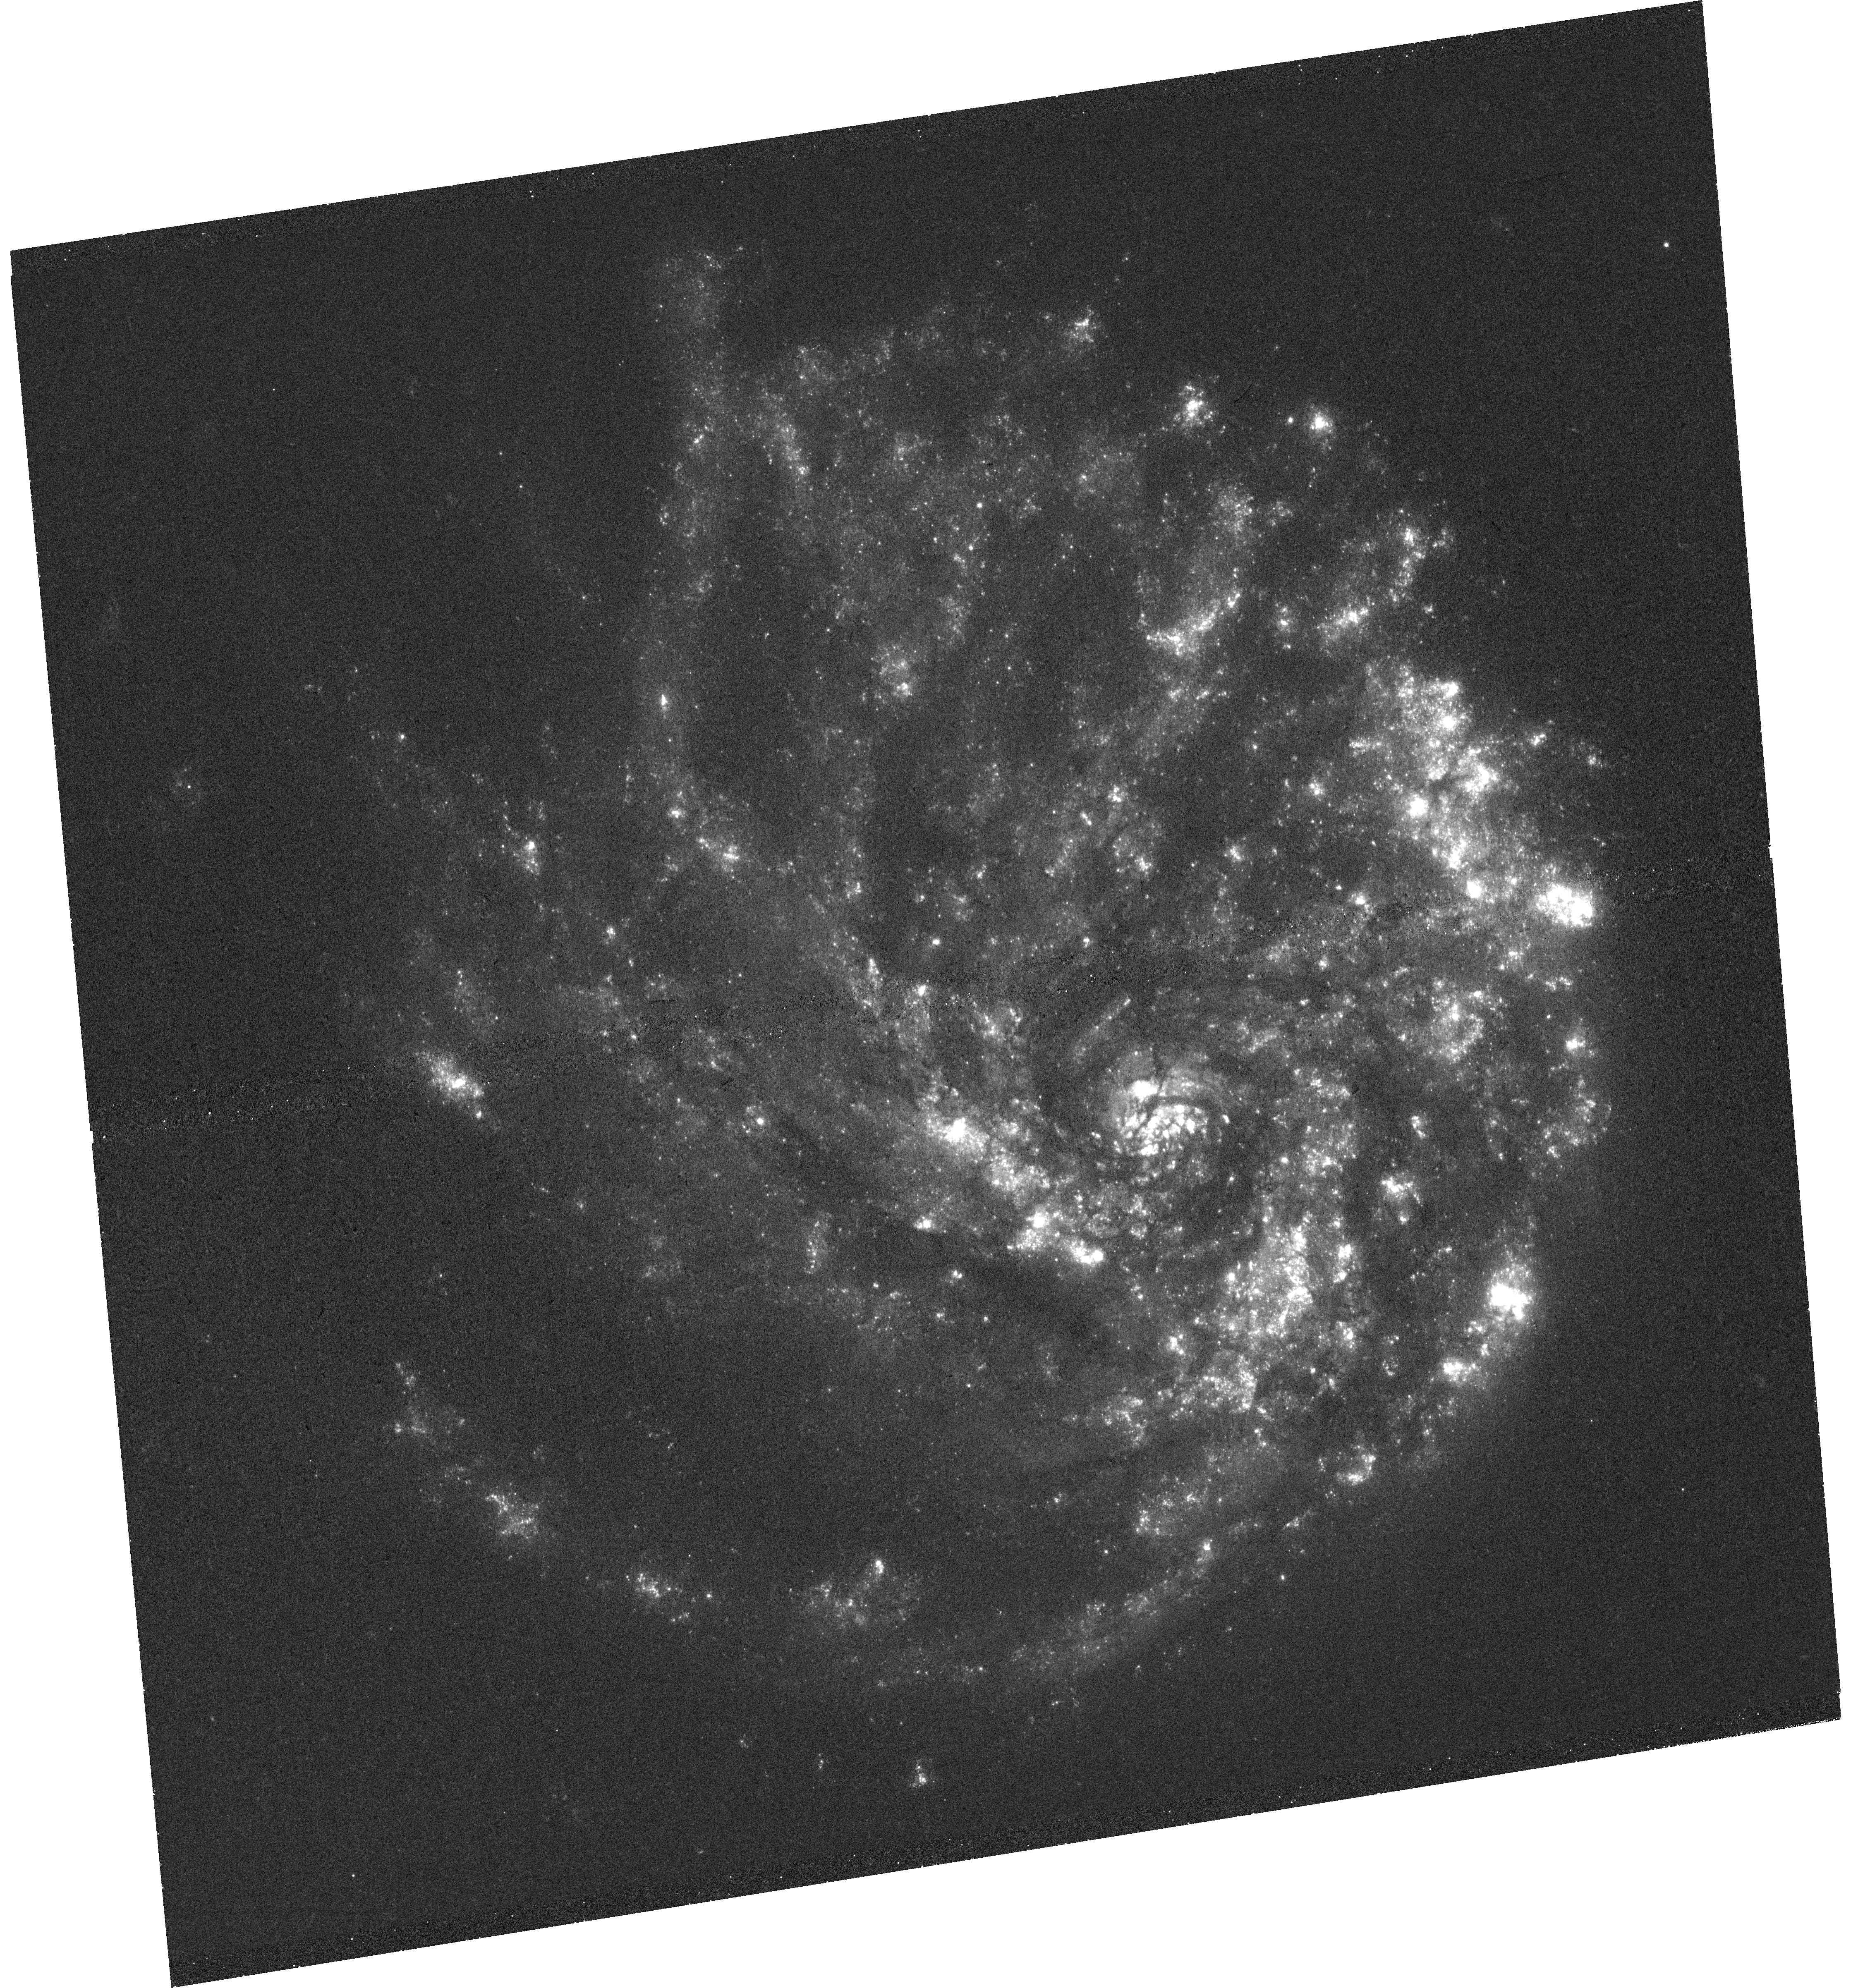
Target: NGC2276
Instrument: WFC3/UVIS
Filter: F336W
Exposure: 47 min
Observation ID: hst_15615_04_wfc3_uvis_f336w_idwx04

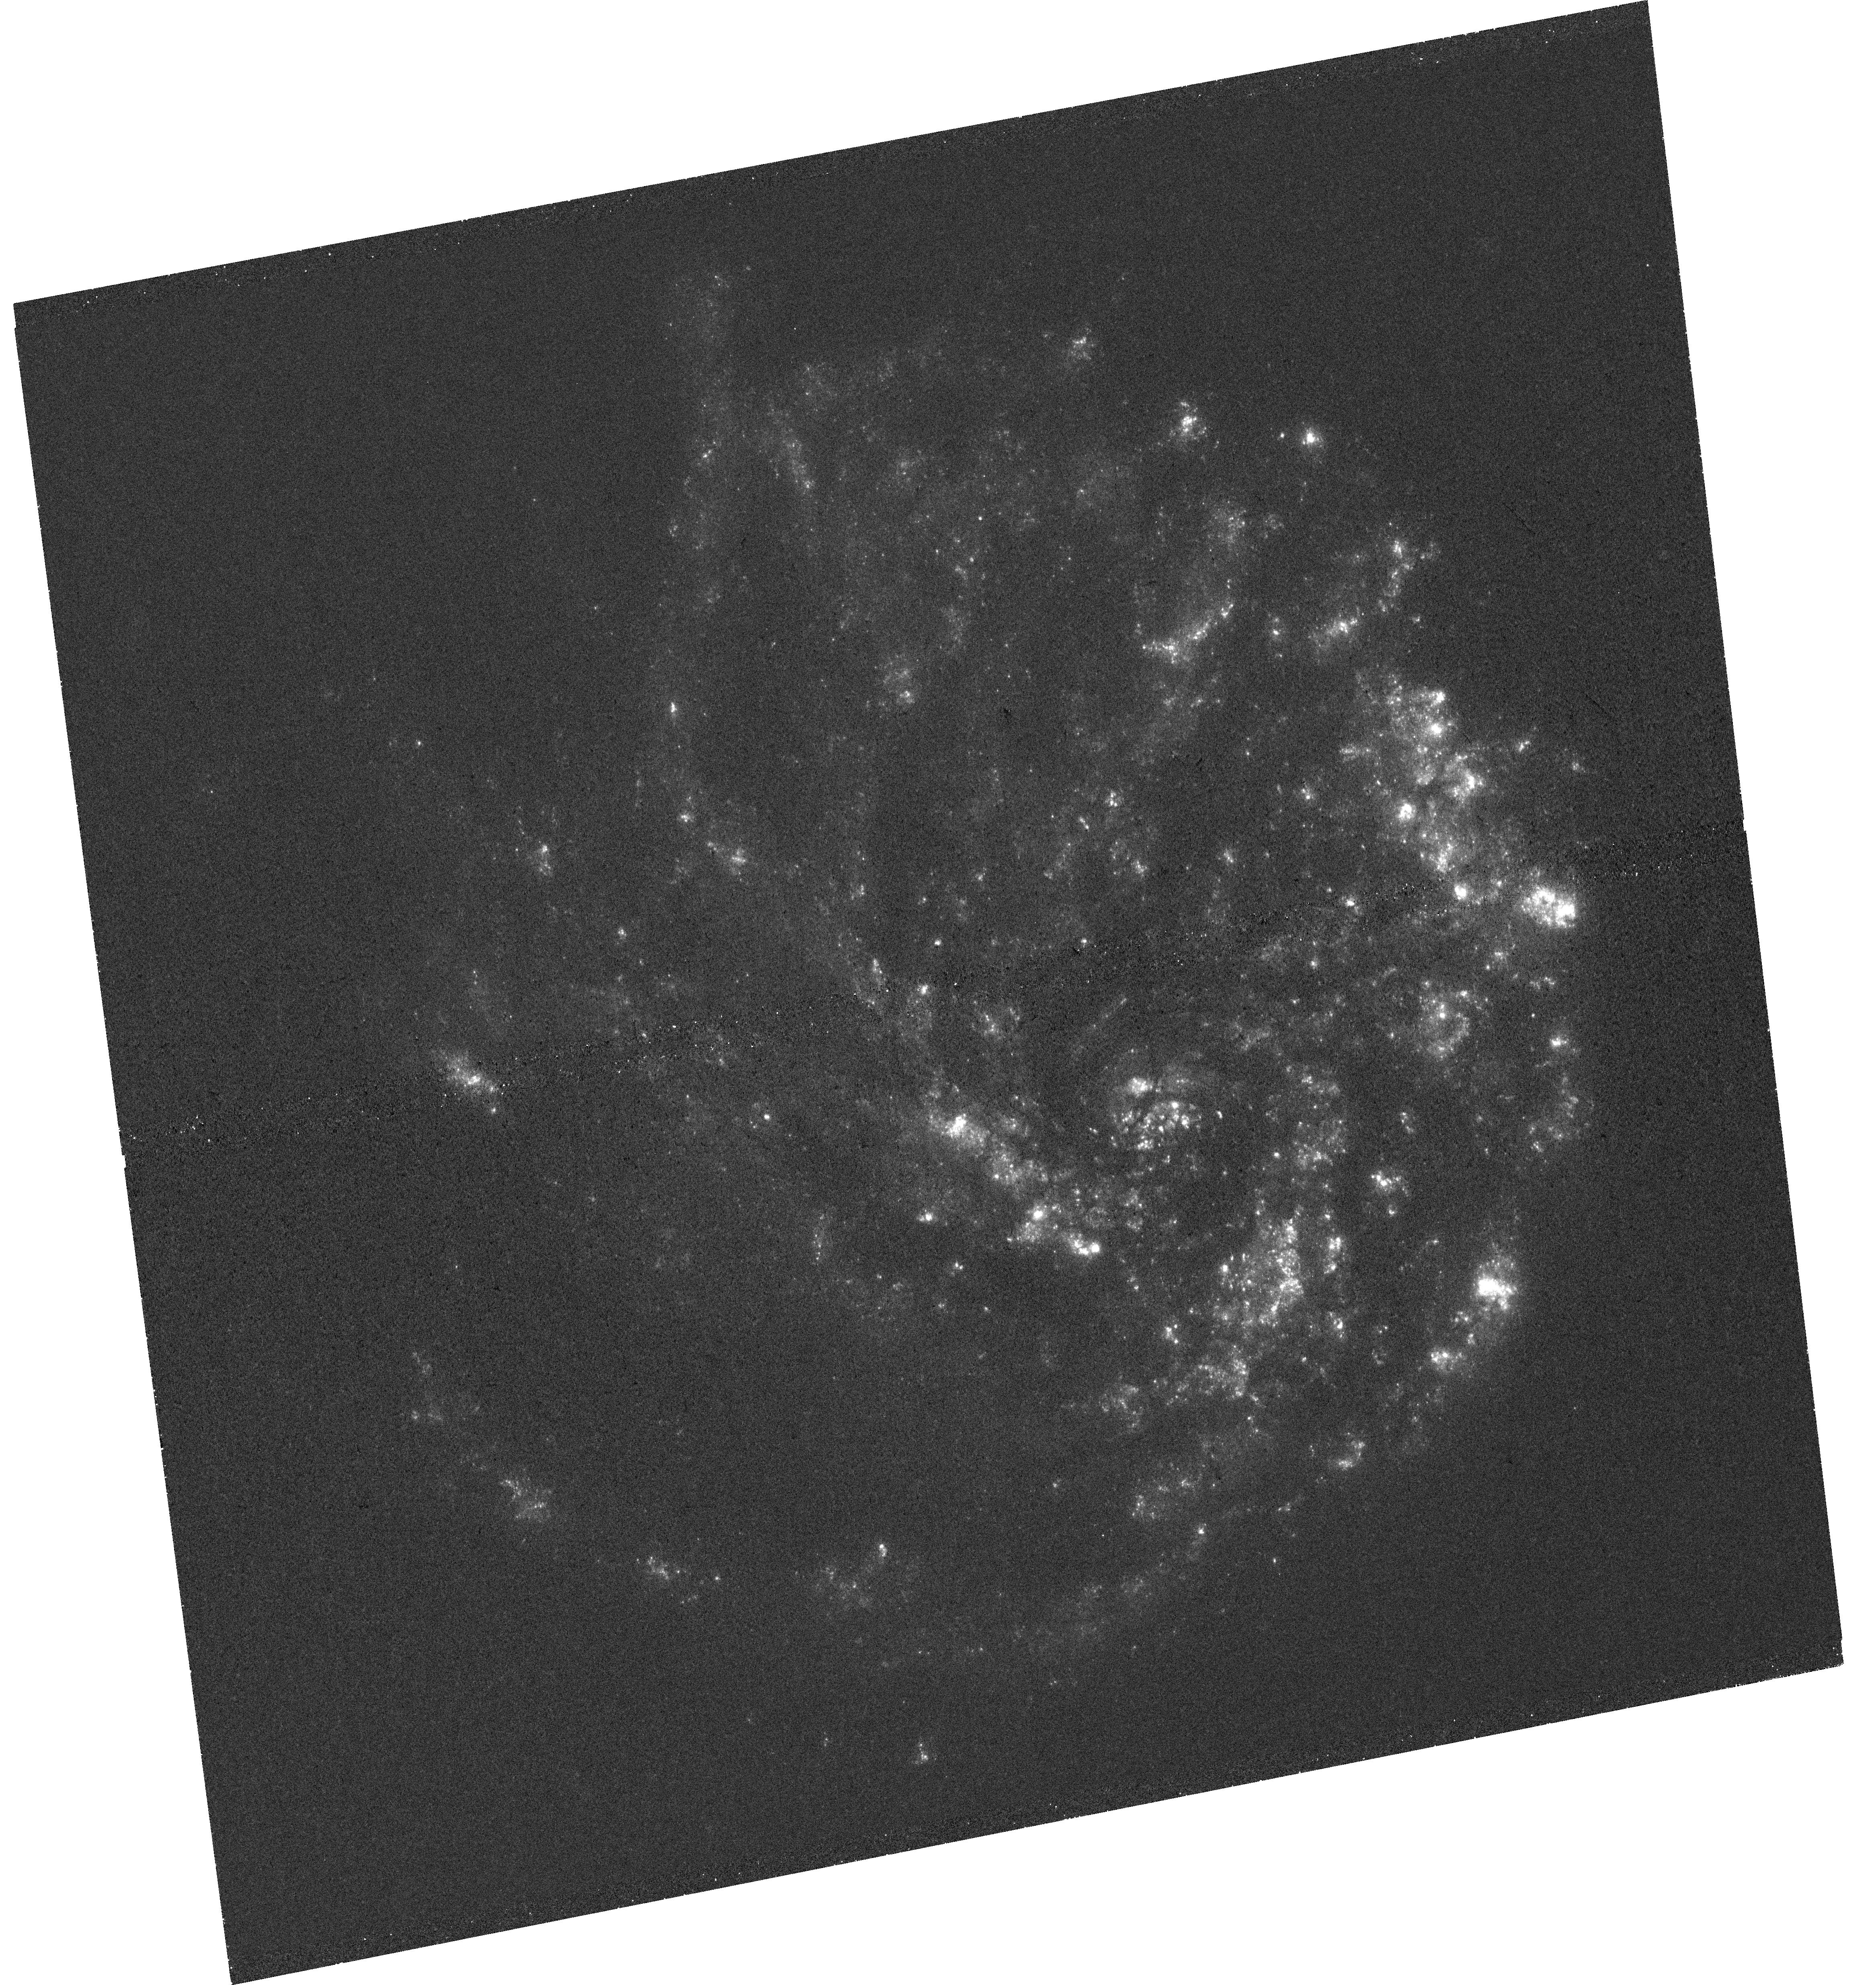
Target: NGC2276
Instrument: WFC3/UVIS
Filter: F275W
Exposure: 47 min
Observation ID: hst_15615_05_wfc3_uvis_f275w_idwx05

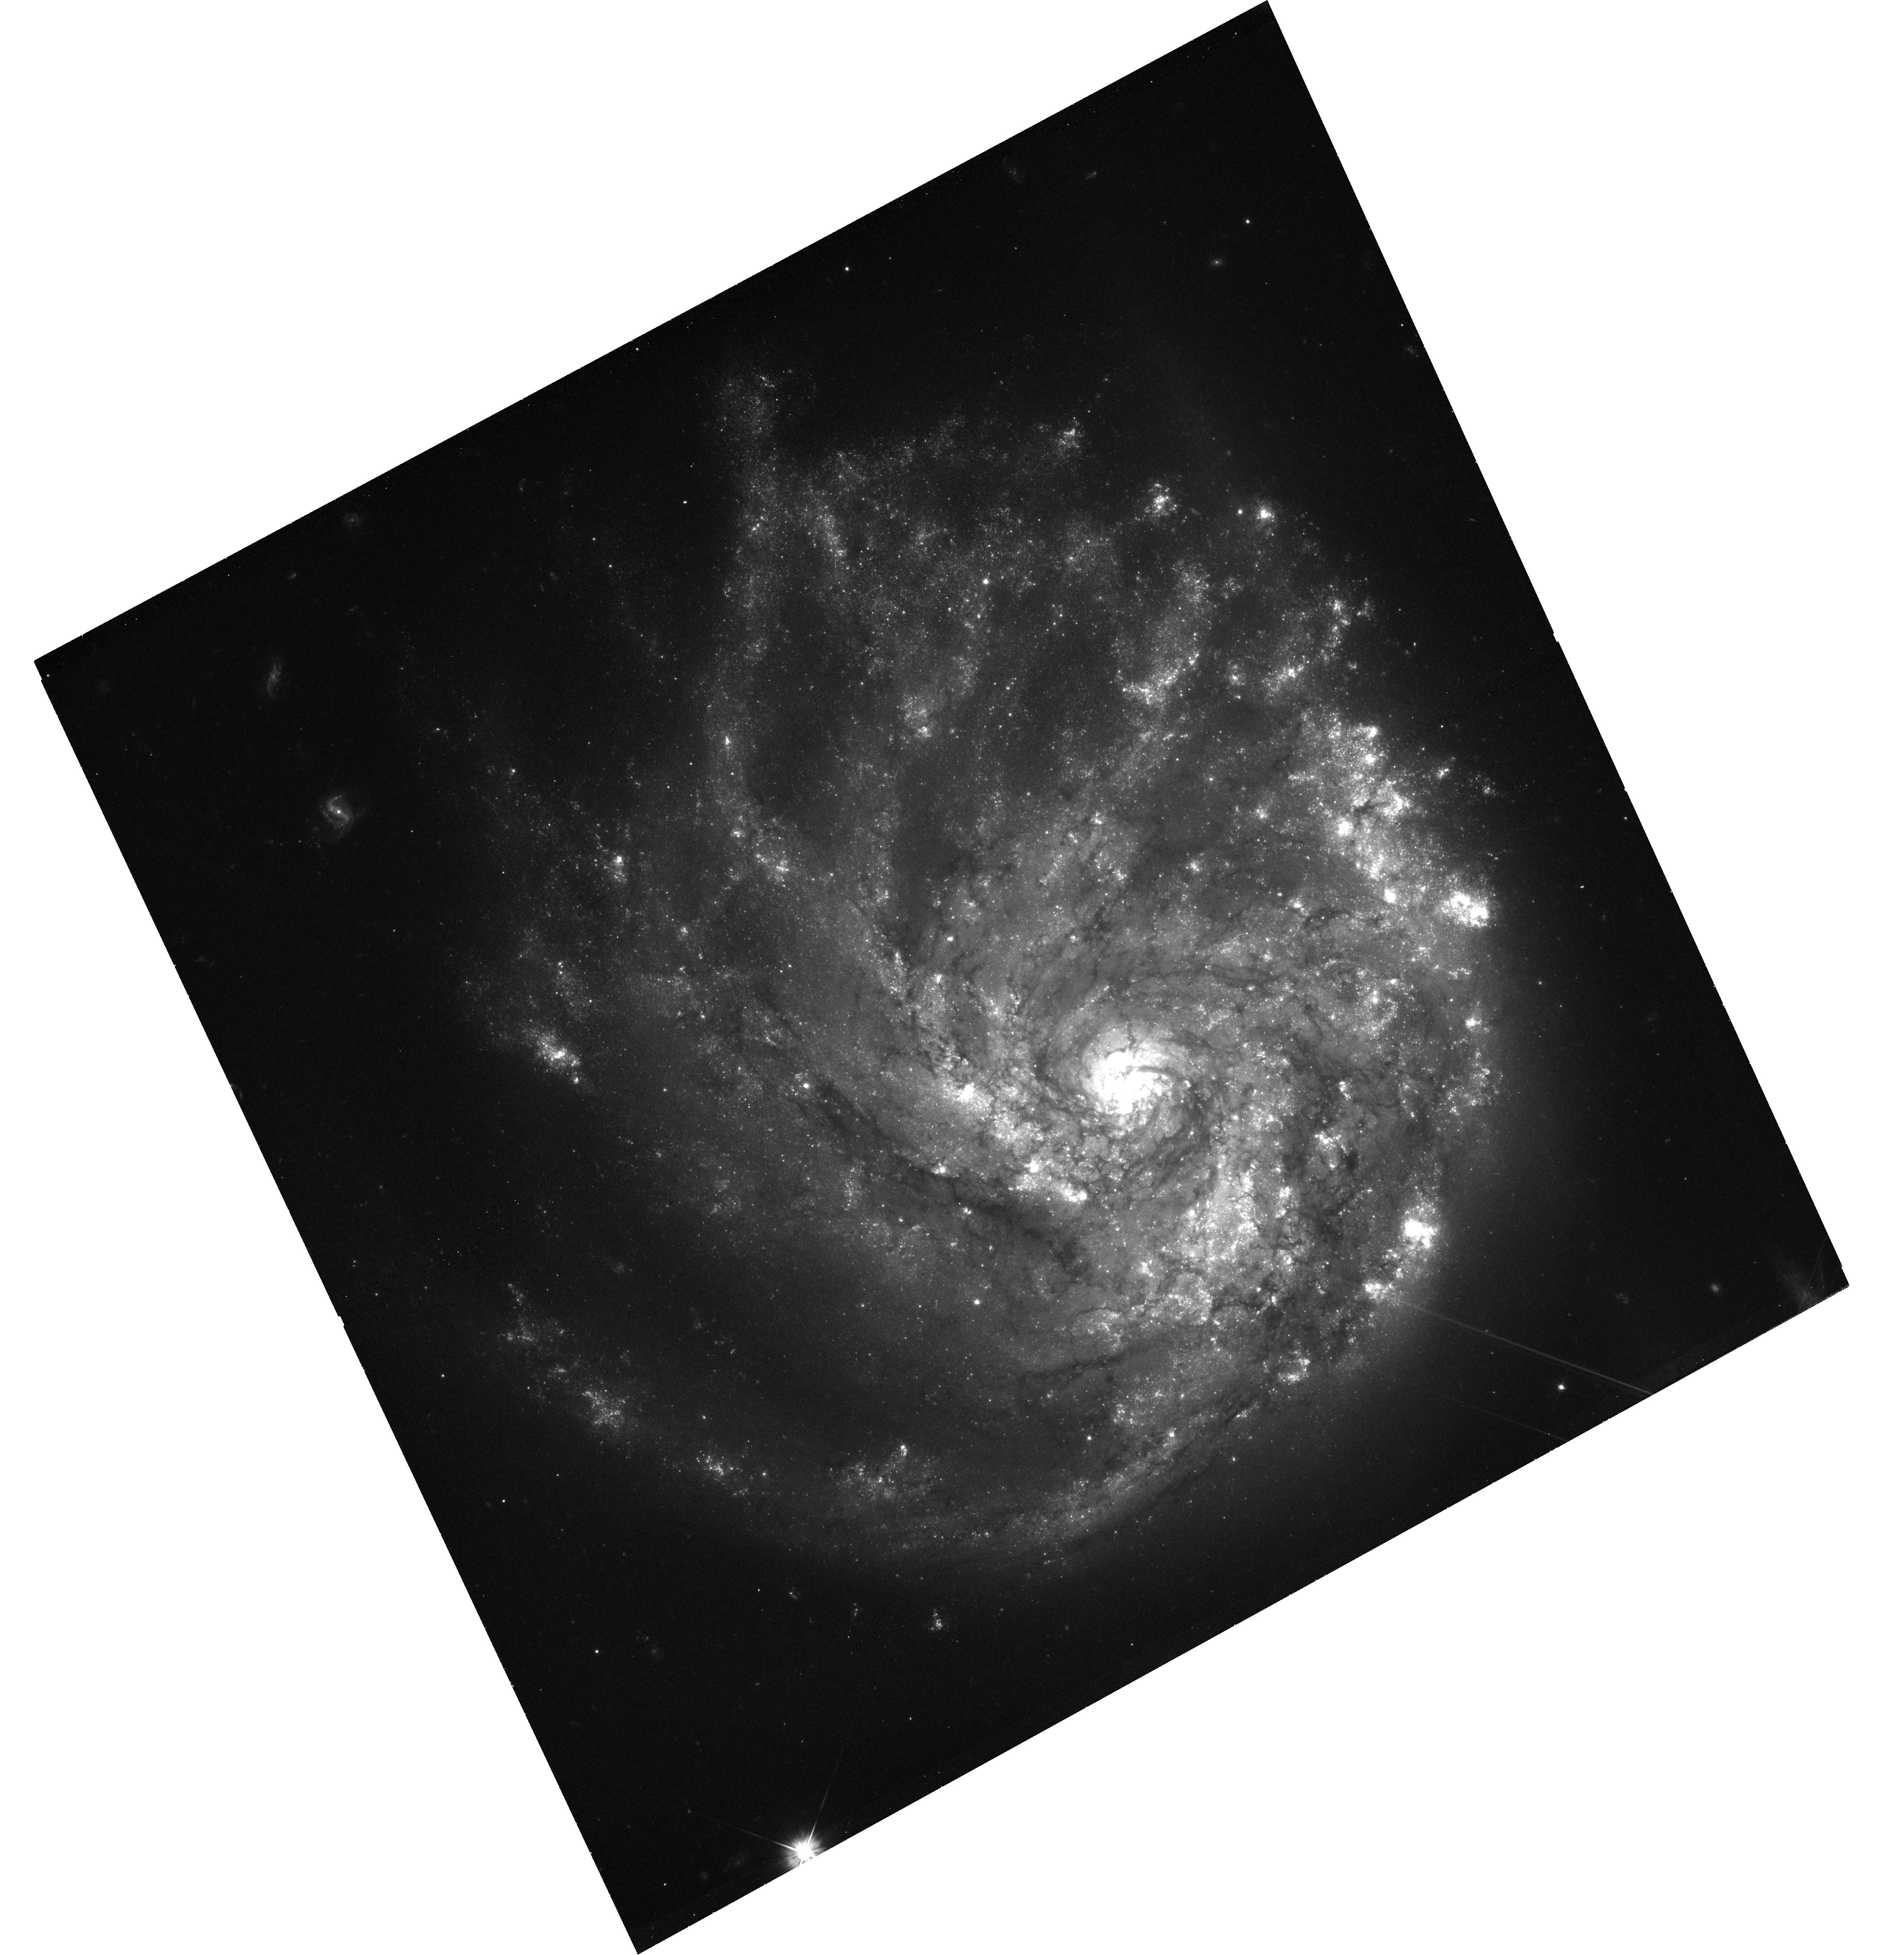
Target: NGC2276
Instrument: WFC3/UVIS
Filter: F555W
Exposure: 47 min
Observation ID: hst_15615_02_wfc3_uvis_f555w_idwx02

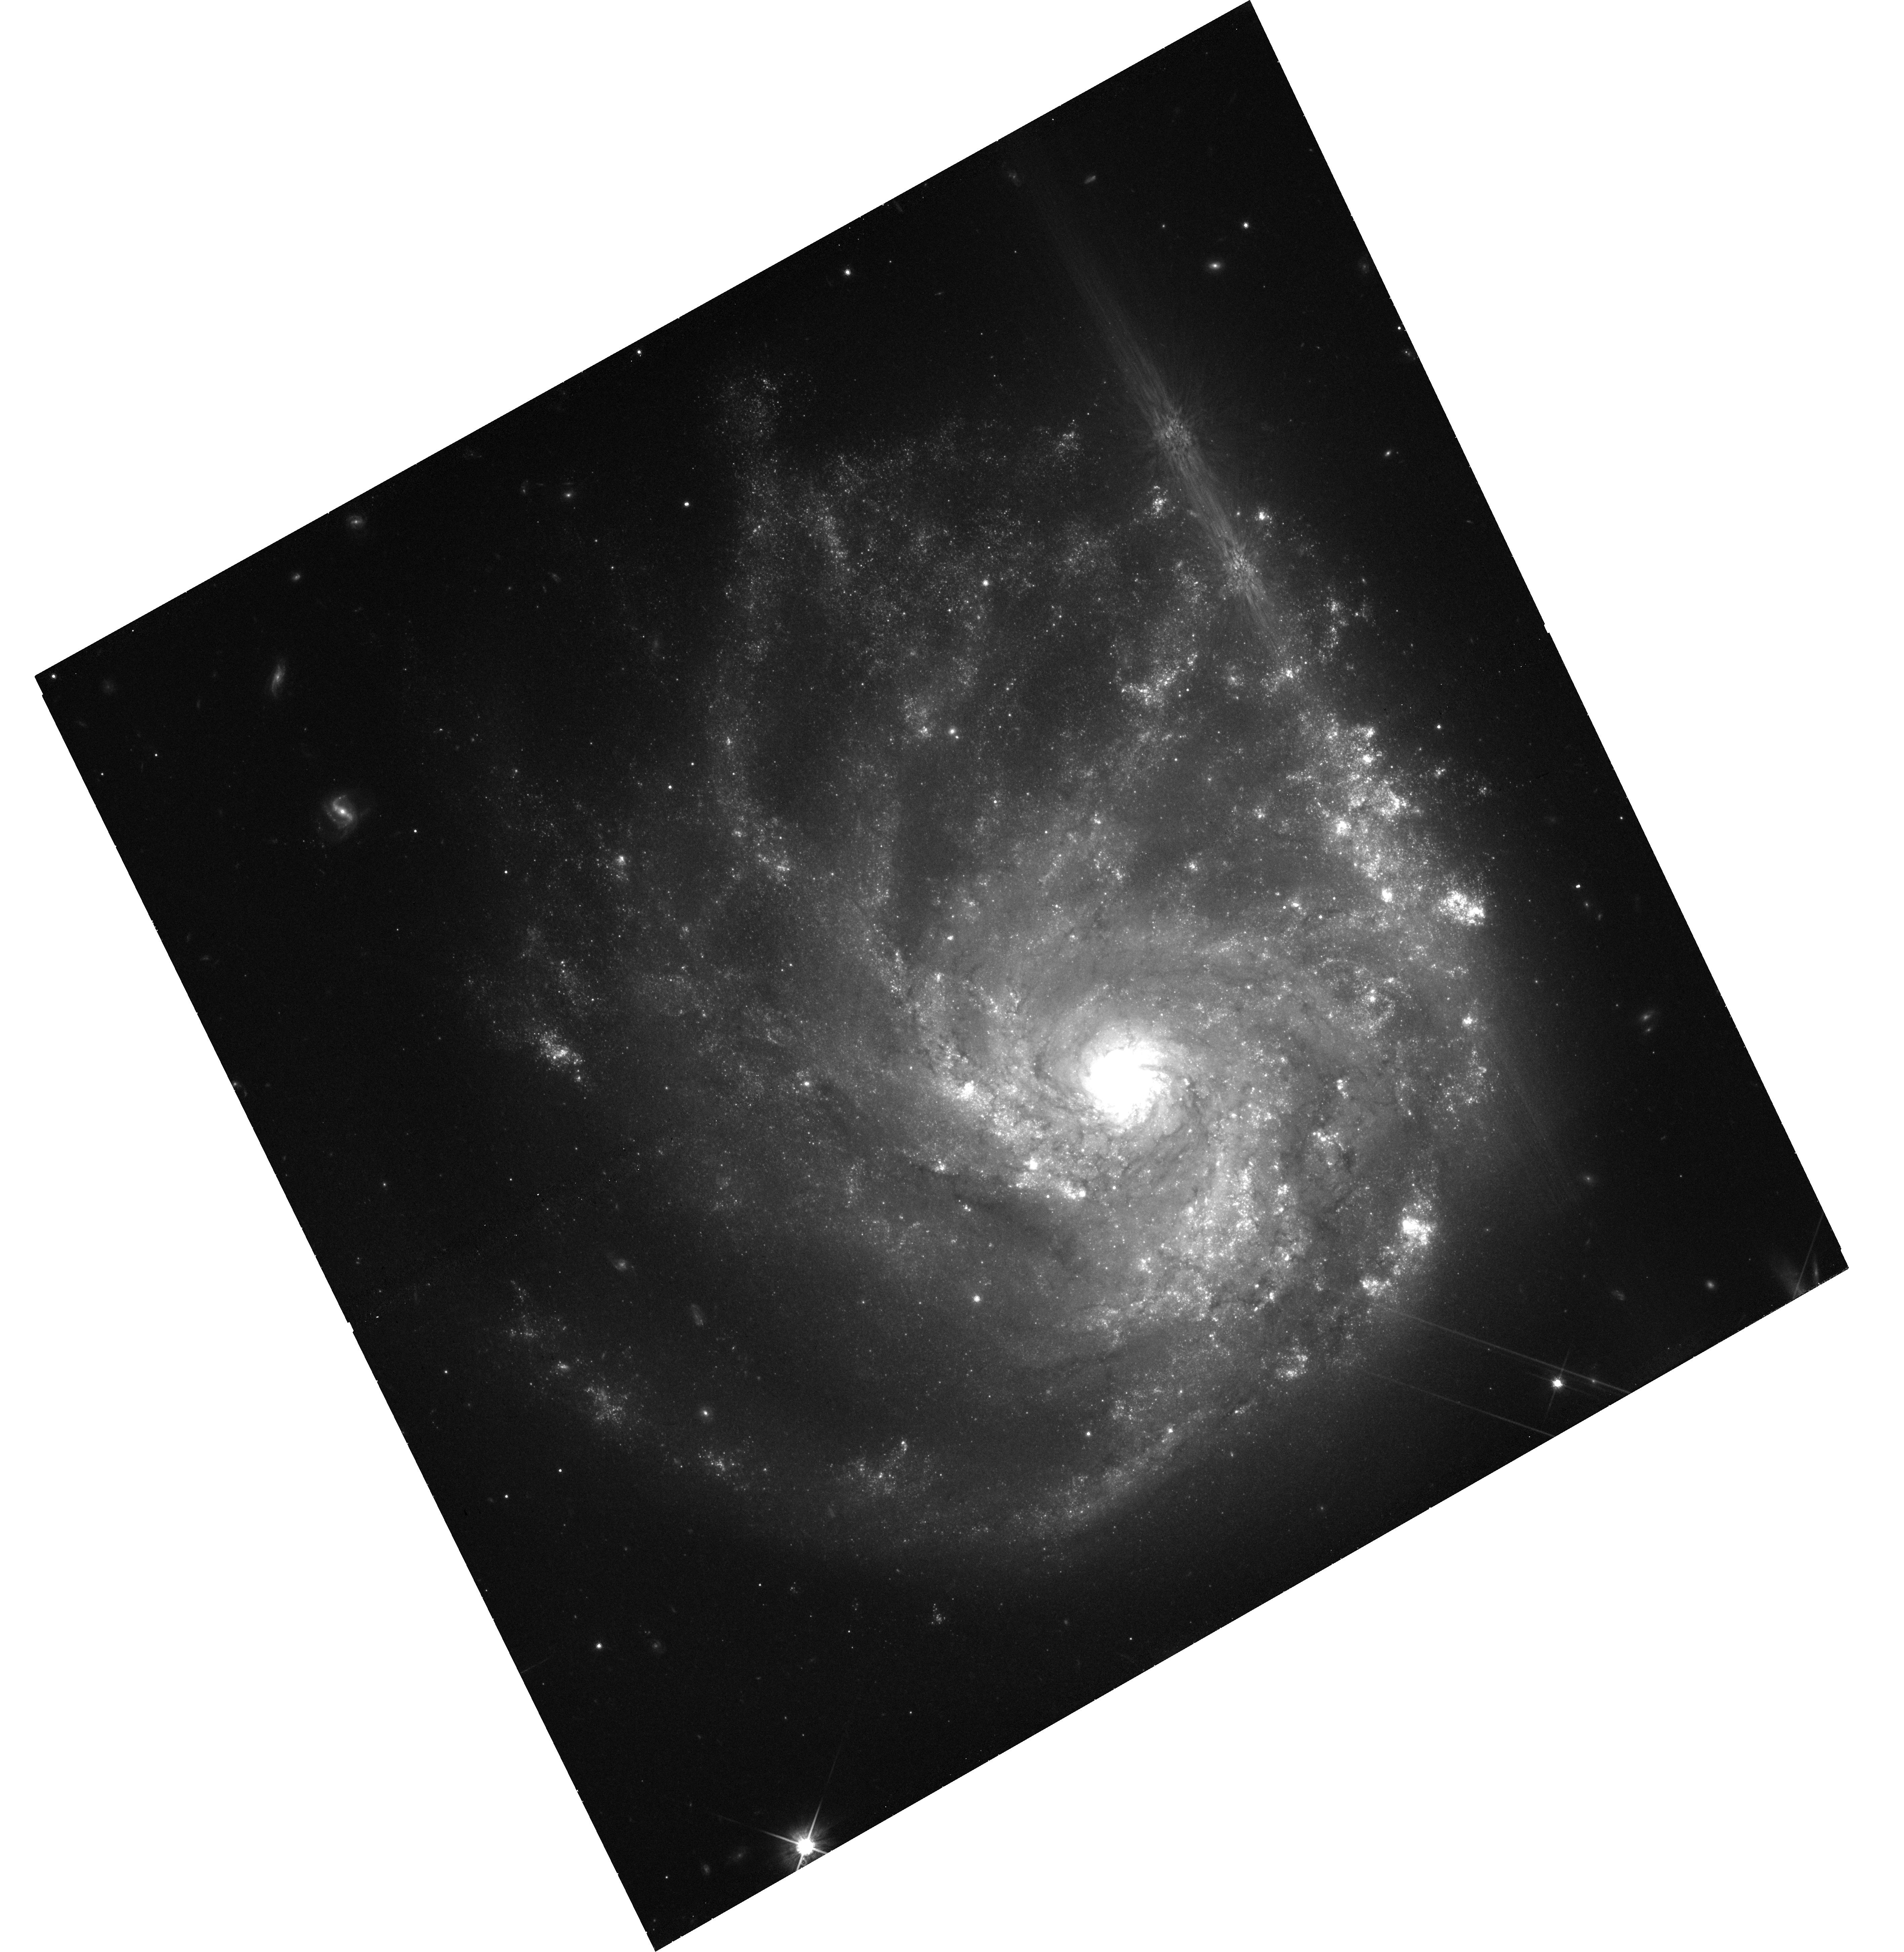
Target: NGC2276
Instrument: WFC3/UVIS
Filter: F814W
Exposure: 47 min
Observation ID: hst_15615_01_wfc3_uvis_f814w_idwx01

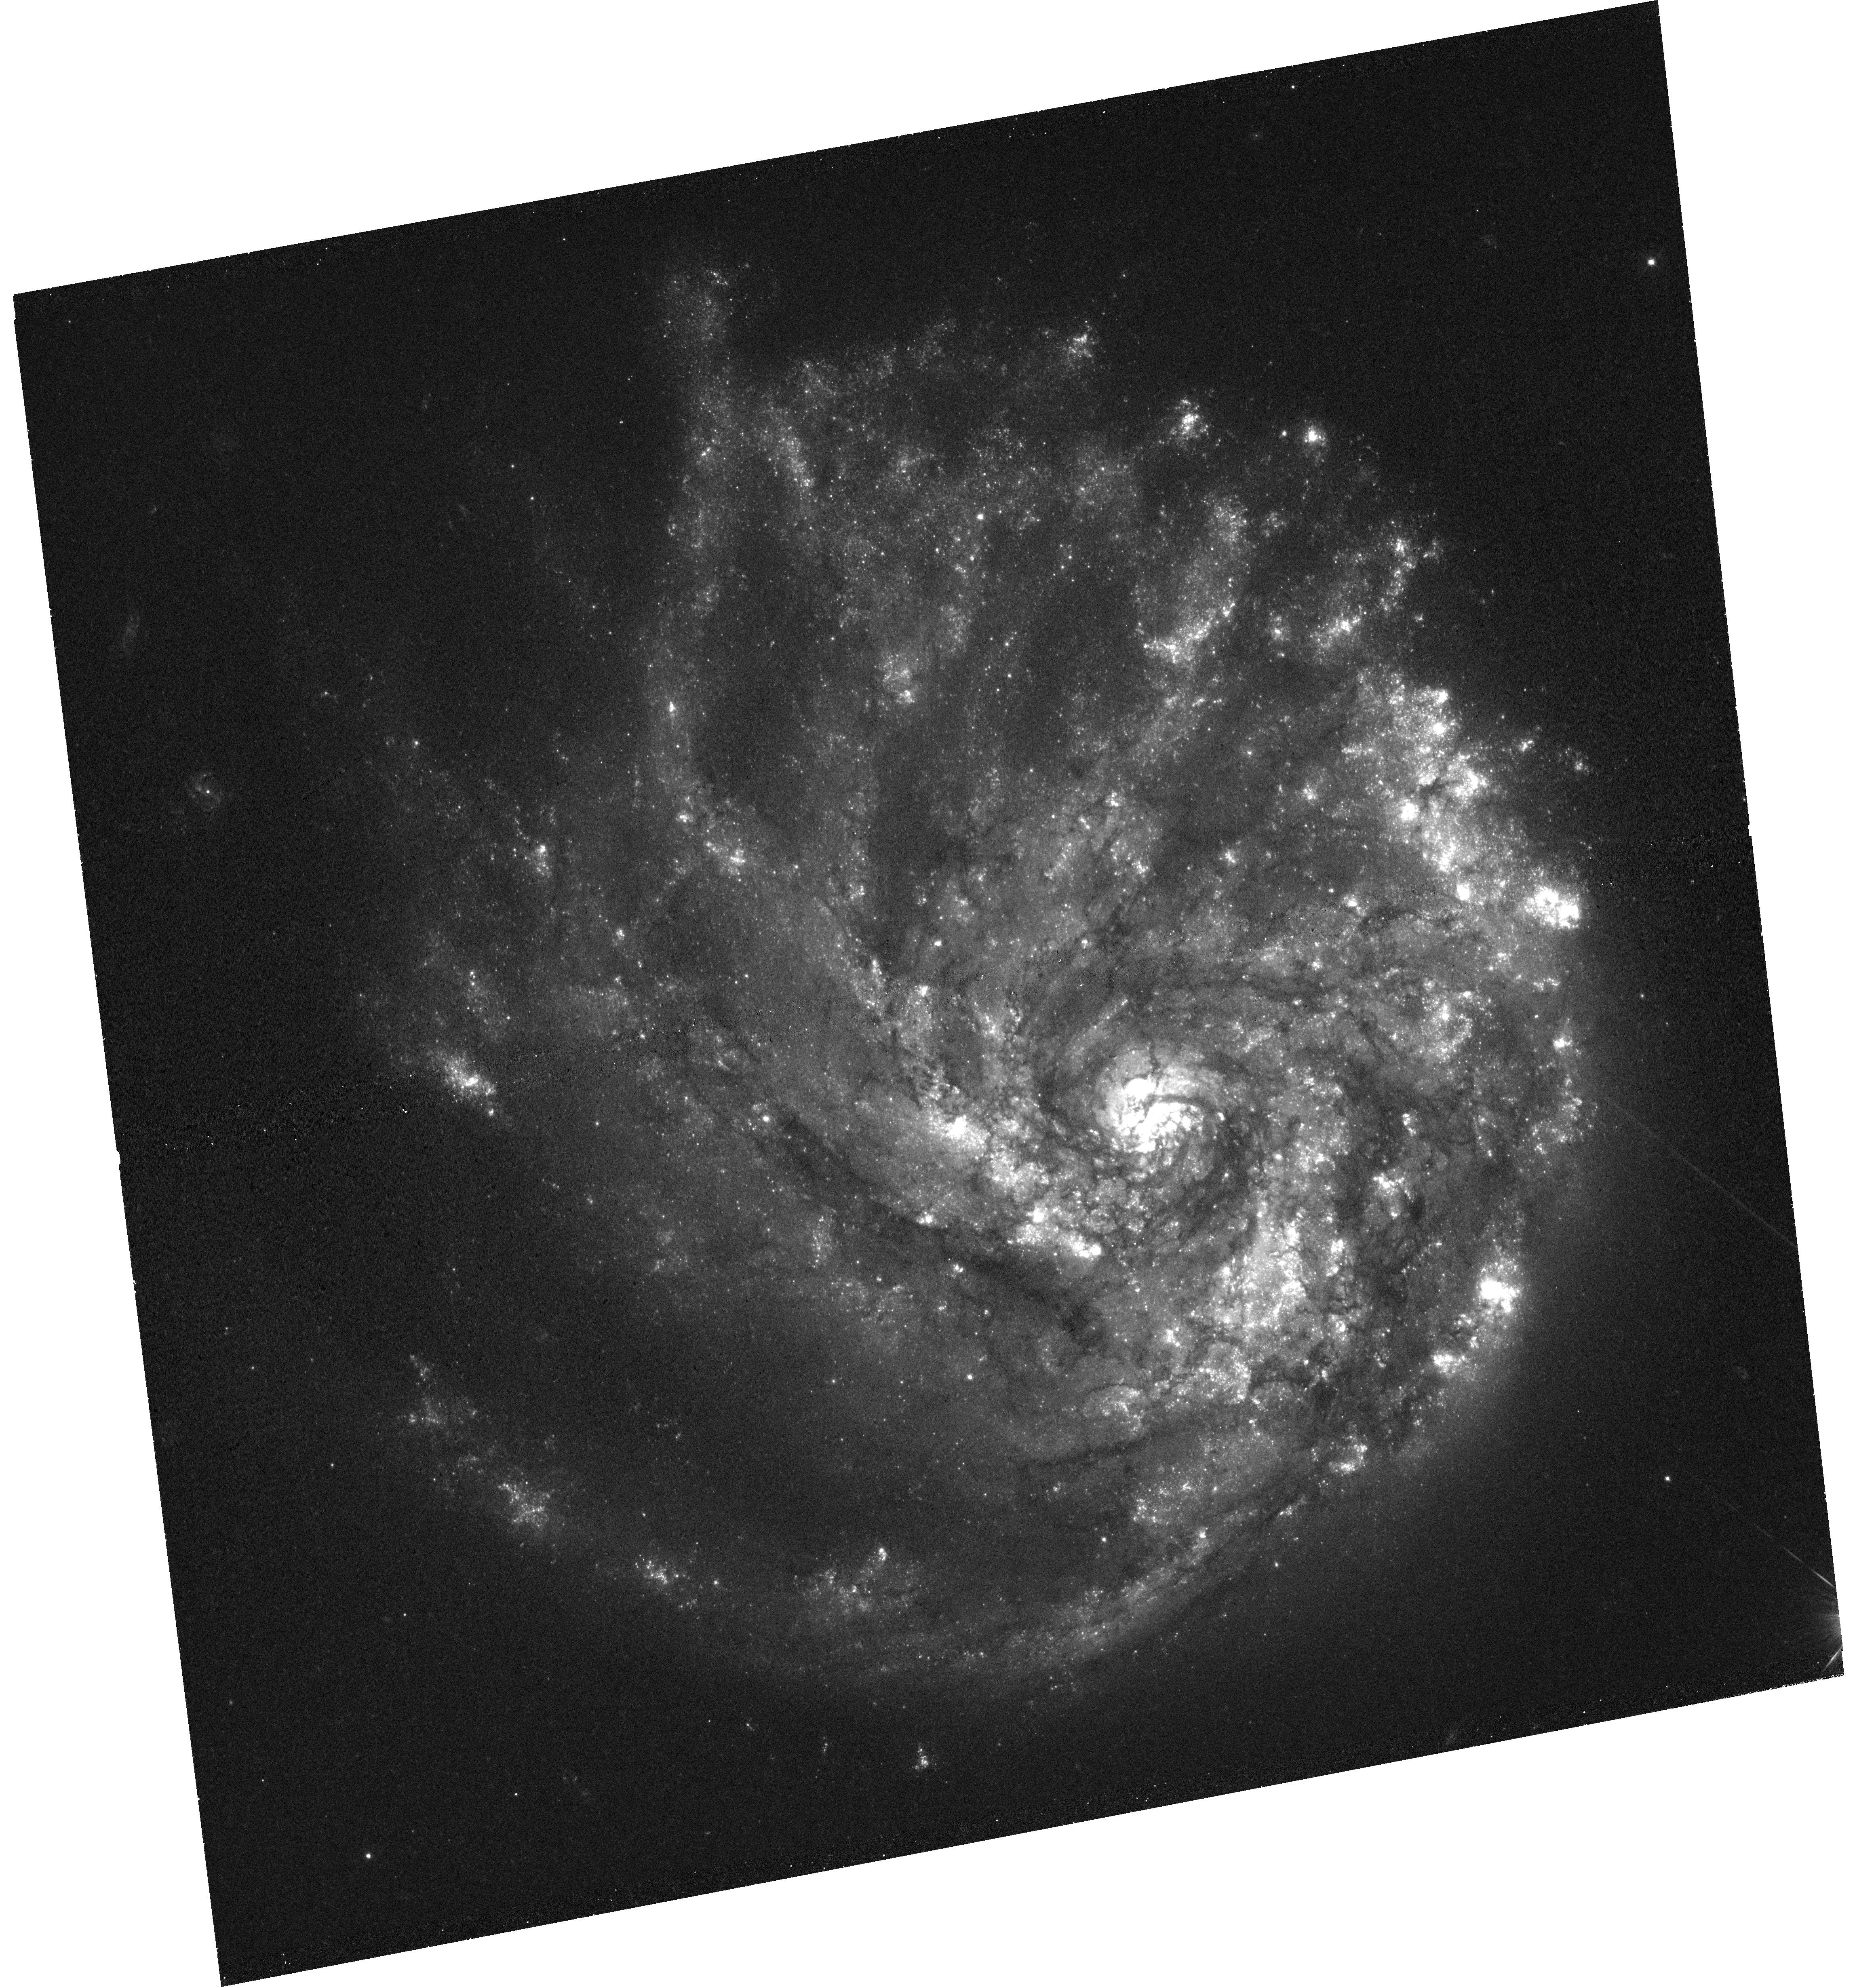
Target: NGC2276
Instrument: WFC3/UVIS
Filter: F438W
Exposure: 47 min
Observation ID: hst_15615_03_wfc3_uvis_f438w_idwx03

Using Star Formation in NGC 2276 as an X-ray Binary Chronometer (PI: Sell, Paul H)

We propose joint Chandra/HST observations (Chandra: 150 ks) of NGC 2276 to obtain a complete picture of its luminous high-mass X-ray binary (HMXB) population. Interaction of NGC 2276 with the intergalac- tic medium has ignited a recent, asymmetric burst of star formation. There is tantalizing evidence in existing observations that this asymmetry is also seen in the luminosity distributions of HMXBs. Because the star formation rate and metallicity are similar across the galaxy, this galaxy provides a unique envi- ronment to test differences in the HMXB populations with age. This way we will directly test population synthesis models that predict specific timescales for the formation rate of HMXBs in different ages.